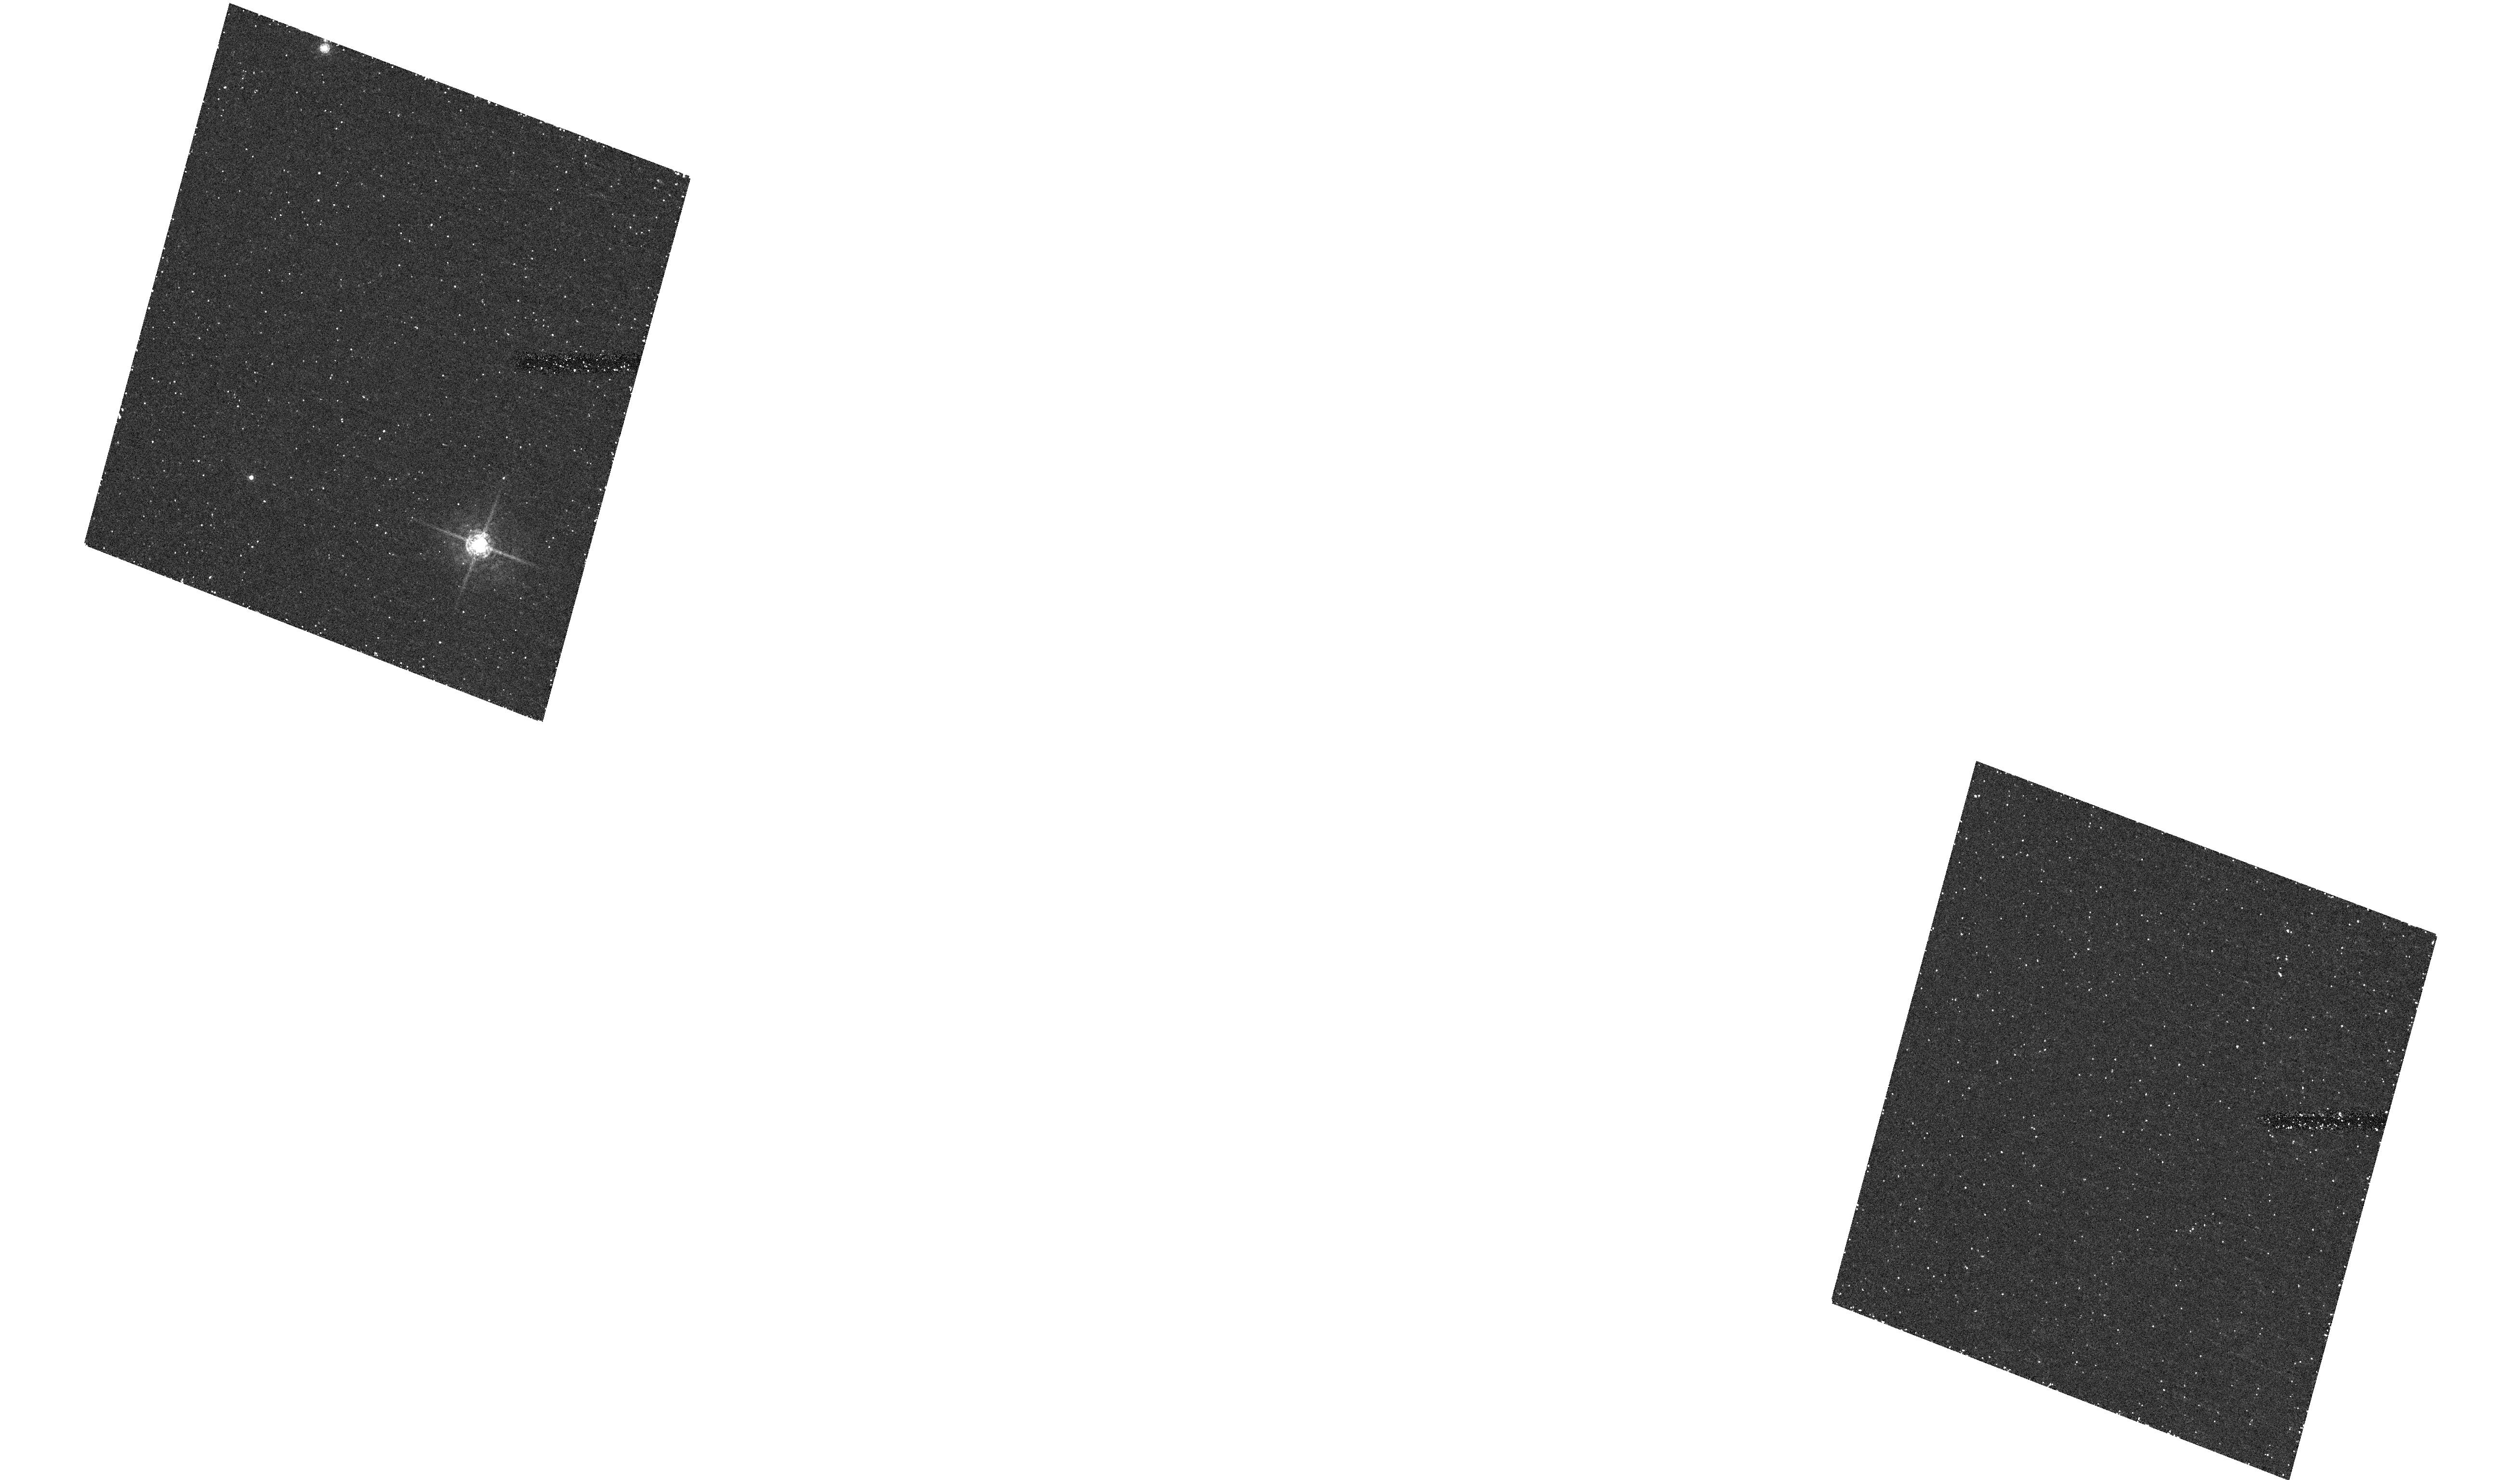
Target: field at RA 87.857°, Dec 2.907°
Instrument: ACS/HRC
Filter: F550M
Exposure: 1.2 h
Observation ID: hst_9901_01_acs_hrc_f550m_j8q201

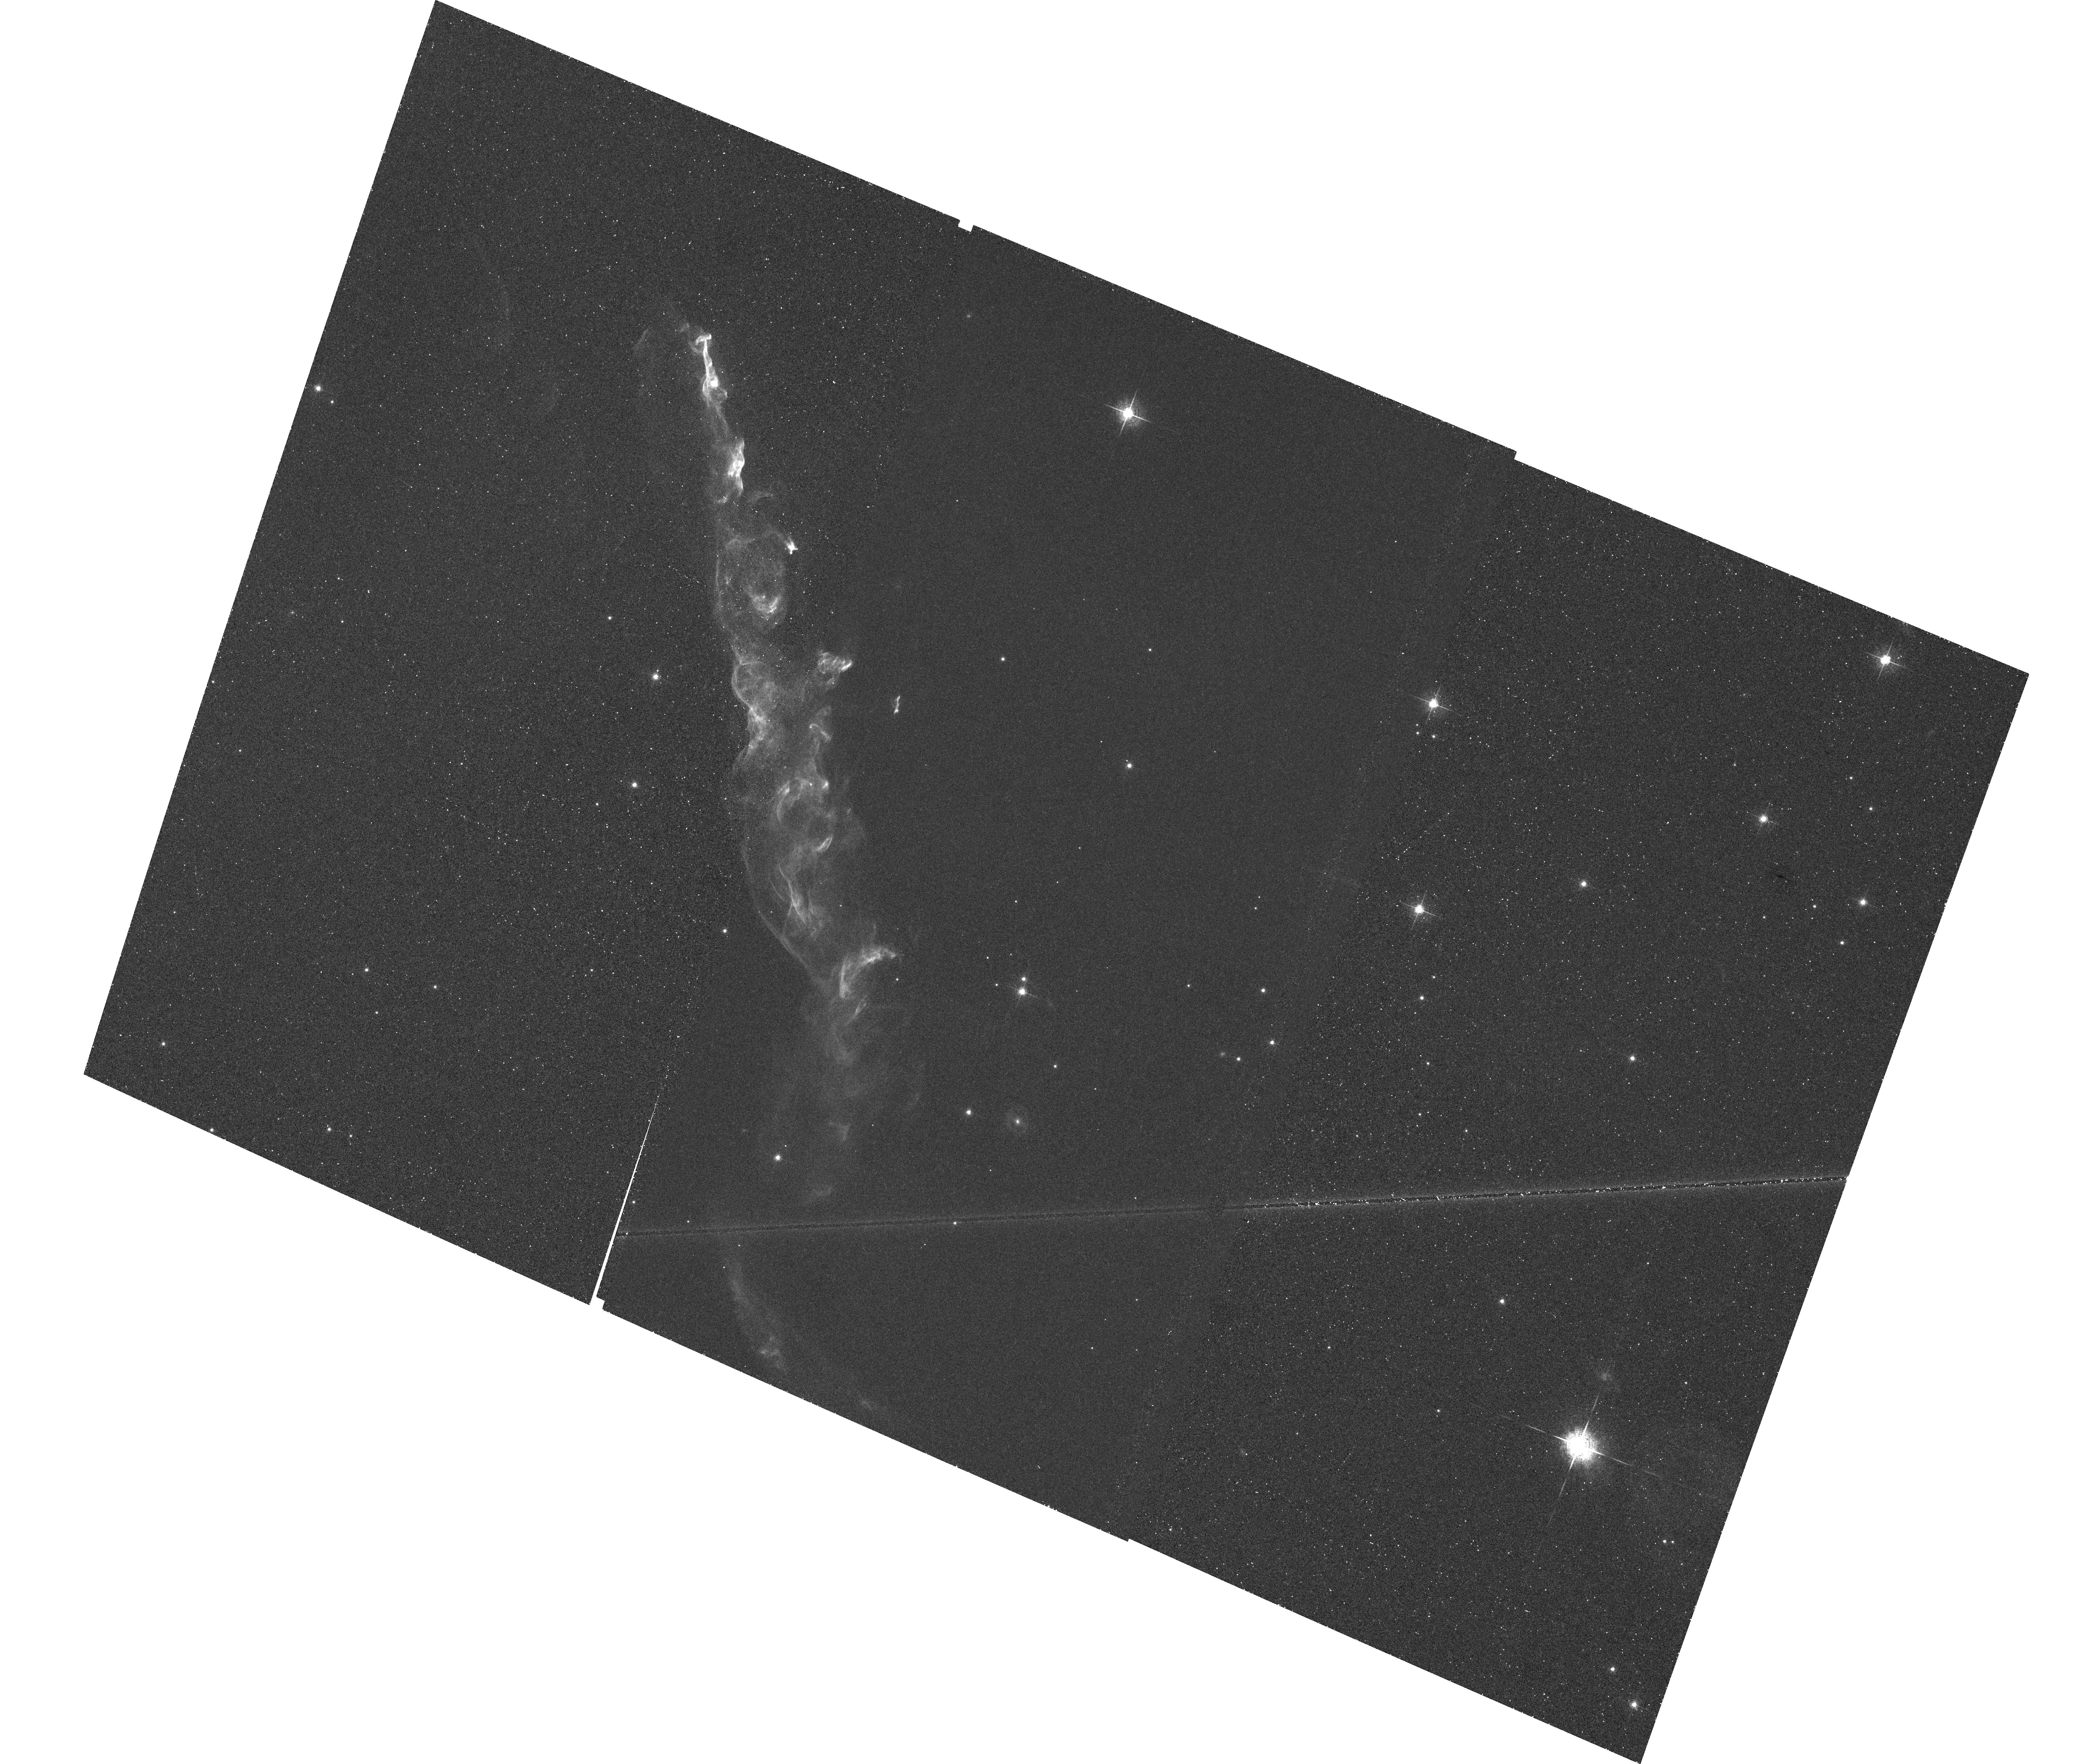
Target: HH110
Instrument: ACS/WFC
Filter: F658N
Exposure: 1.4 h
Observation ID: hst_9901_01_acs_wfc_f658n_j8q201

HH110: Collision between a Jet and a Cloud (PI: Reipurth, Bo)

We propose to study the shortlived event when a high-velocity protostellar outflow collides with a dense molecular cloud core. It has recently been realized that Herbig-Haro flows can attain gigantic proportions, with flow lobes stretching over many parsecs. This greatly increases the probability that an outflow rams into an obstacle such as a molecular cloud core as it plows through the interstellar medium. The HH 110 flow represents the rare case of an outflow that has suffered a grazing collision with a cloud core. Fortunately, the resulting shock is so bright that only a few orbits are required for analysis. ACS imaging in Halpha in Cycles 12 and 14 will permit the study of detailed structure and kinematics of the flow as it passes through the region of impact. This study has consequences for our general understanding of the energy cycle and chemical processing of the interstellar medium, turbulence in molecular clouds, and the role of sequential star formation among low mass stars.